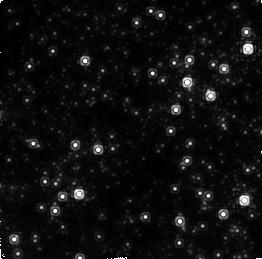
Target: GALACTIC-CENTER-2
Instrument: NICMOS/NIC2
Filter: F215N
Exposure: 16 min
Observation ID: n47903090

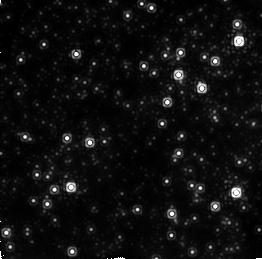
Target: GALACTIC-CENTER
Instrument: NICMOS/NIC2
Filter: F212N
Exposure: 16 min
Observation ID: n47901020

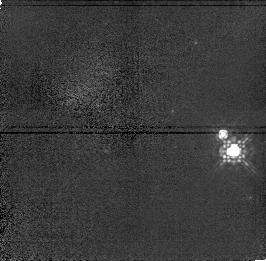
Target: S452-F
Instrument: NICMOS/NIC1
Filter: F110M
Exposure: 4 min
Observation ID: n47902030

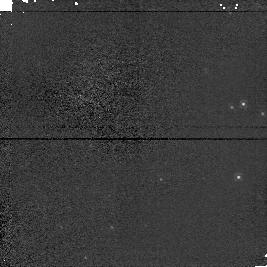
Target: GALACTIC-CENTER-IRS7
Instrument: NICMOS/NIC1
Filter: F110M
Exposure: 1 min
Observation ID: n479010d0

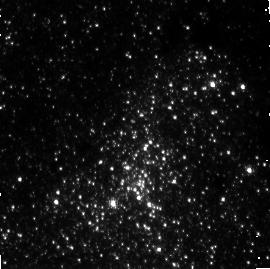
Target: GALACTIC-CENTER-2
Instrument: NICMOS/NIC3
Filter: F200N
Exposure: 21 min
Observation ID: n47903020

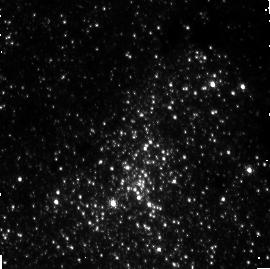
Target: GALACTIC-CENTER-2
Instrument: NICMOS/NIC3
Filter: F196N
Exposure: 21 min
Observation ID: n47903010

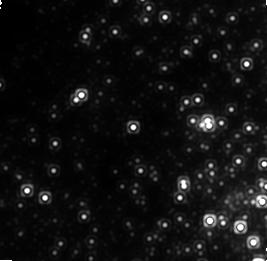
Target: GALACTIC-CENTER-2
Instrument: NICMOS/NIC1
Filter: F160W
Exposure: 42 min
Observation ID: n47903070

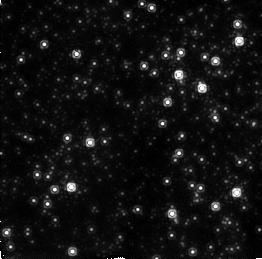
Target: GALACTIC-CENTER
Instrument: NICMOS/NIC2
Filter: F190N
Exposure: 16 min
Observation ID: n479010c0

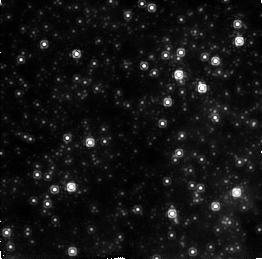
Target: GALACTIC-CENTER
Instrument: NICMOS/NIC2
Filter: F187N
Exposure: 16 min
Observation ID: n479010b0

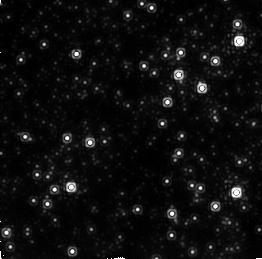
Target: GALACTIC-CENTER
Instrument: NICMOS/NIC2
Filter: F215N
Exposure: 16 min
Observation ID: n47901030

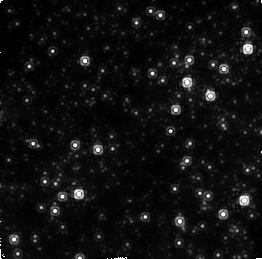
Target: GALACTIC-CENTER-2
Instrument: NICMOS/NIC2
Filter: F212N
Exposure: 16 min
Observation ID: n47903080

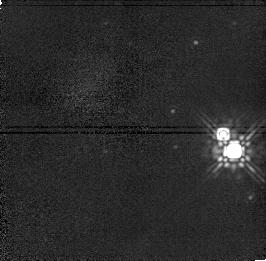
Target: S452-F
Instrument: NICMOS/NIC1
Filter: F160W
Exposure: 4 min
Observation ID: n47902050

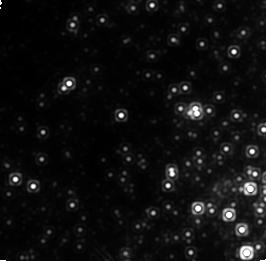
Target: GALACTIC-CENTER
Instrument: NICMOS/NIC1
Filter: F160W
Exposure: 42 min
Observation ID: n47901010

VARIABILITY OF GALACTIC CENTER SOURCES (PI: McCarthy, Don W.)

A broad range of accretion disk models with black hole masses appropriate to the Galactic Center (0.5-3.0 million solar masses) implies variability at the 2-25% level on time scales as short as 10 minutes. As the current literature provides only upper limits for the near-infrared counterpart to the radio source Sgr A*, this proposal endeavors to detect the source as well as observe its variability. An observed light-curve will test general relativistic predictions and will further constrain black hole models. We will search for source flickering by repeated imaging in broadband filters (F160W and F110M) and in [SiVI]. The F160W and F110M filters will provide the best forum for finding a continuum object and establishing its color. The extinction-corrected fluxes can then constrain accretion disk models. [SiVI] is associated with Active Galactic Nuclei, and requires very high densities and temperatures which one would expect in an accretion disk but not in any of the stellar sources in the field.